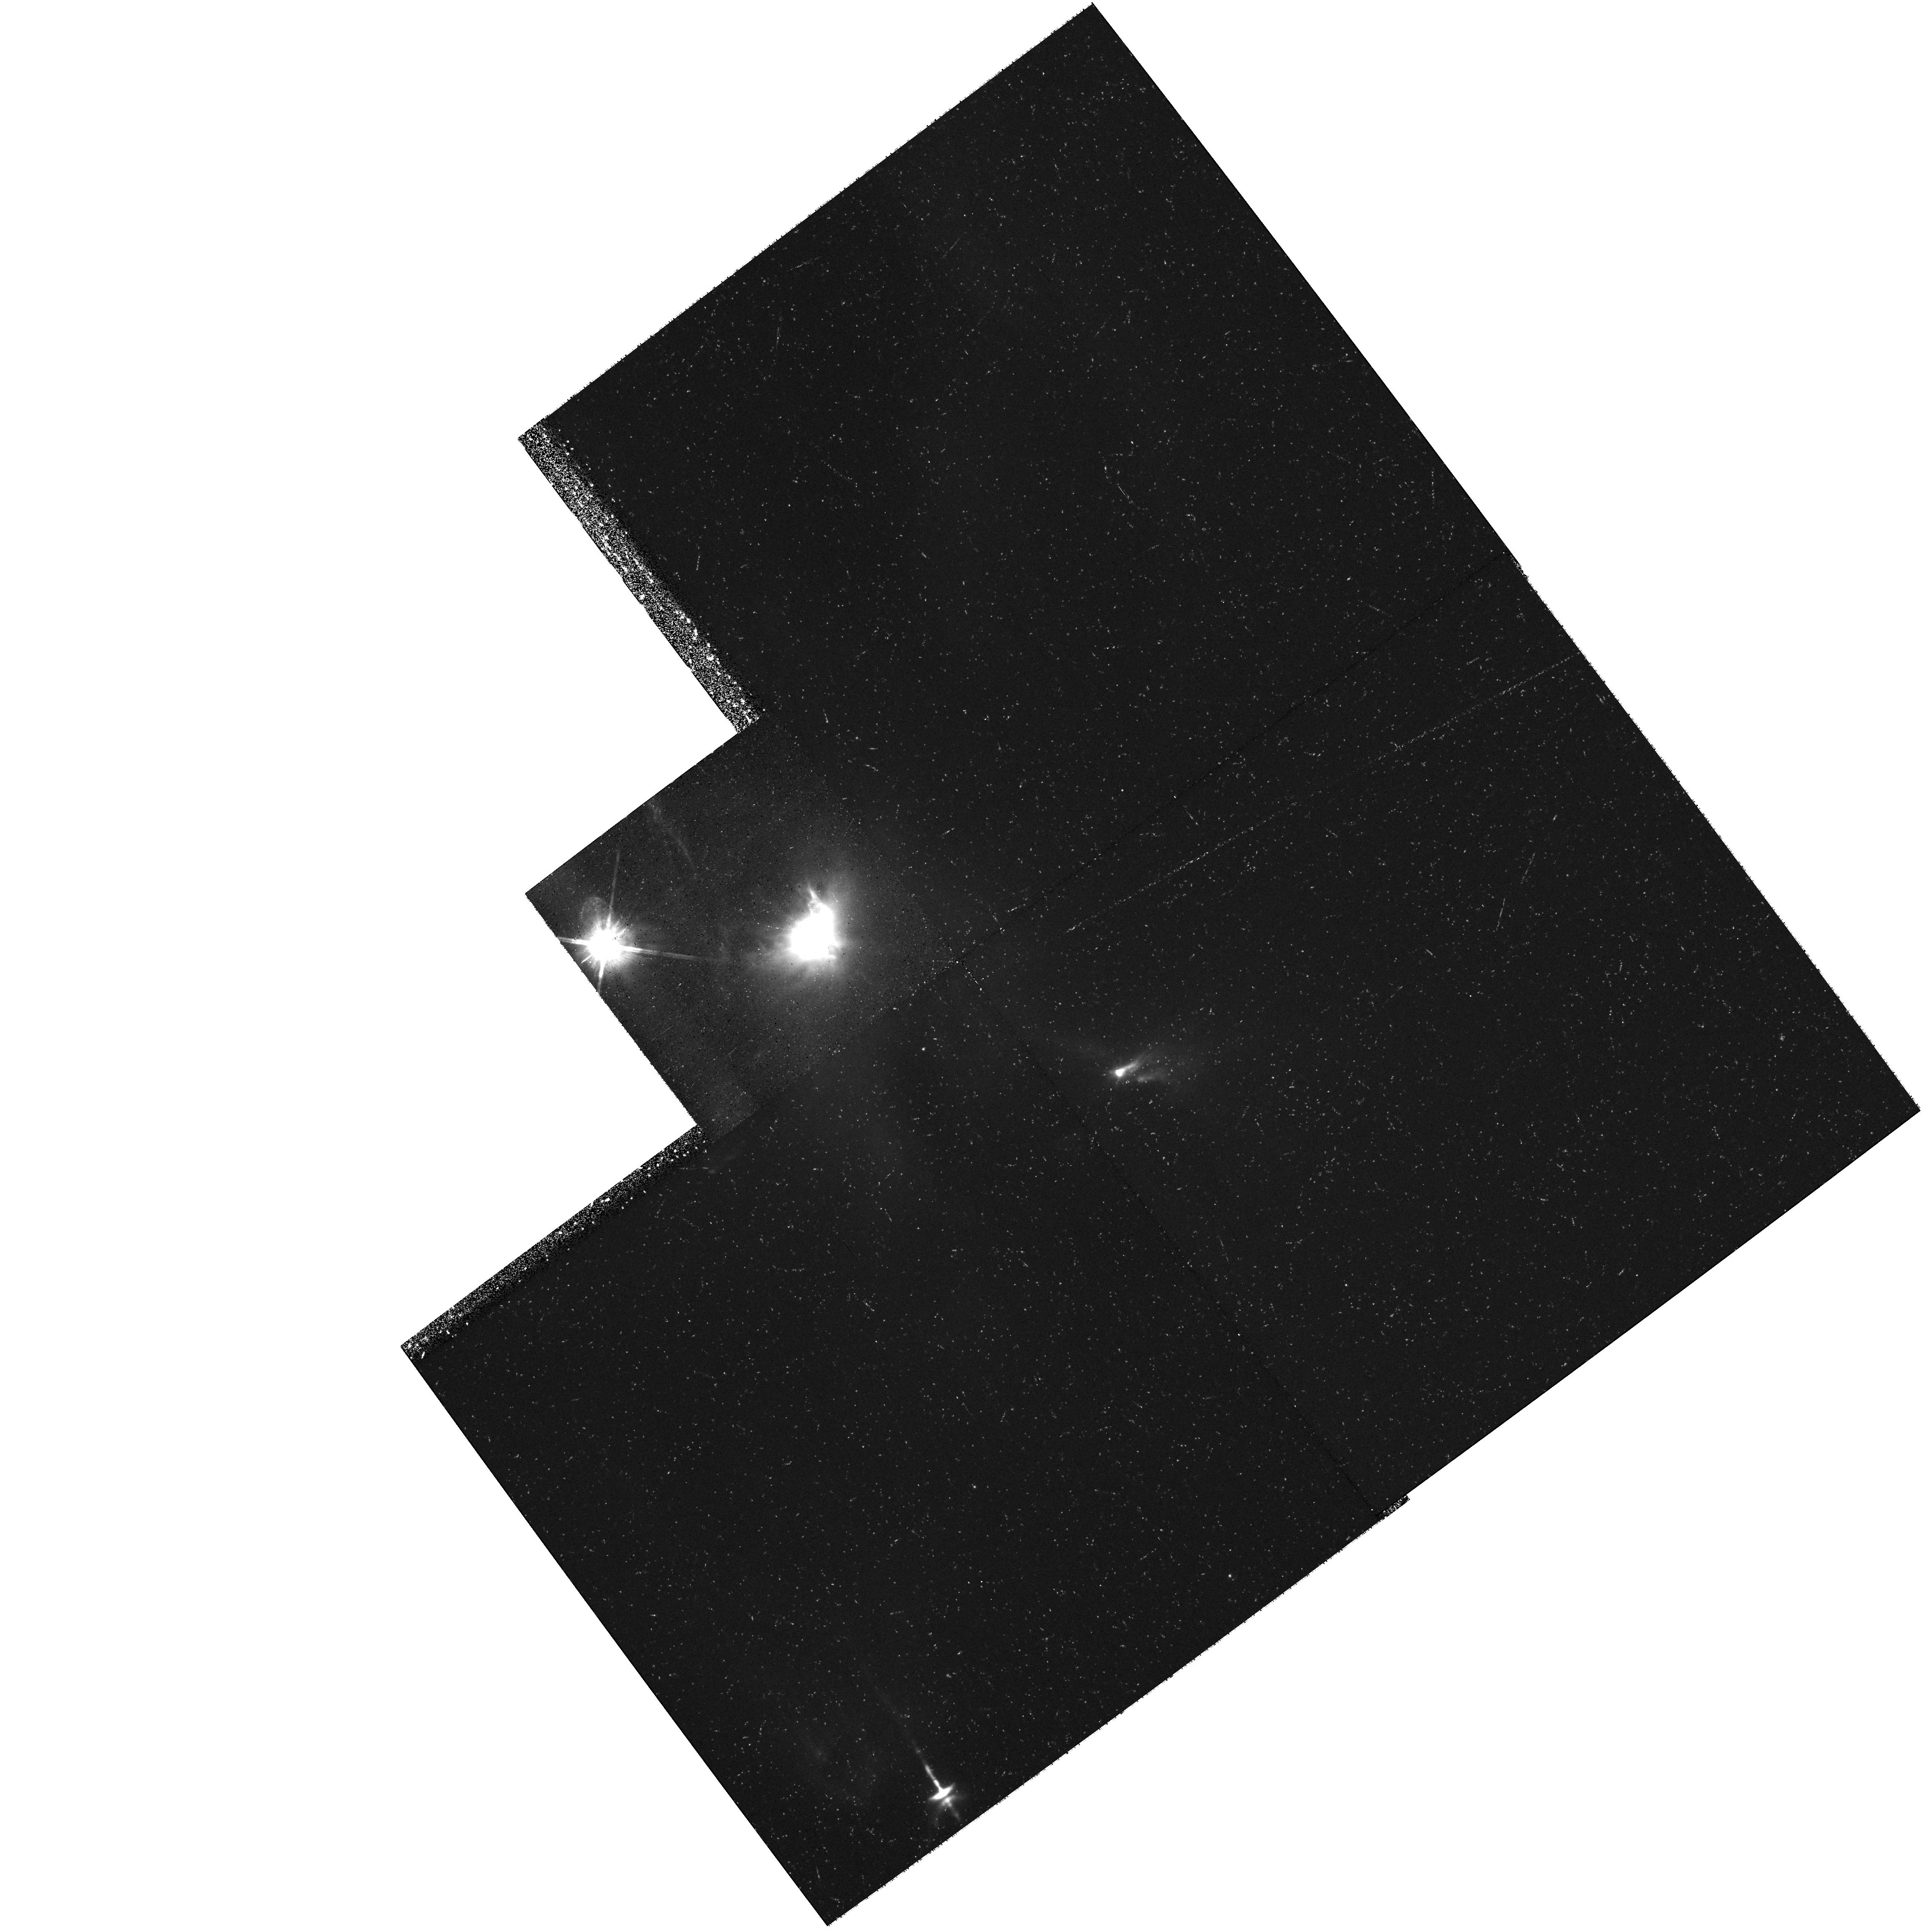
Target: XZ-TAU-OFFSET
Instrument: WFPC2/PC
Filter: F675W
Exposure: 34 min
Observation ID: hst_8771_03_wfpc2_pc_f675w_u68503

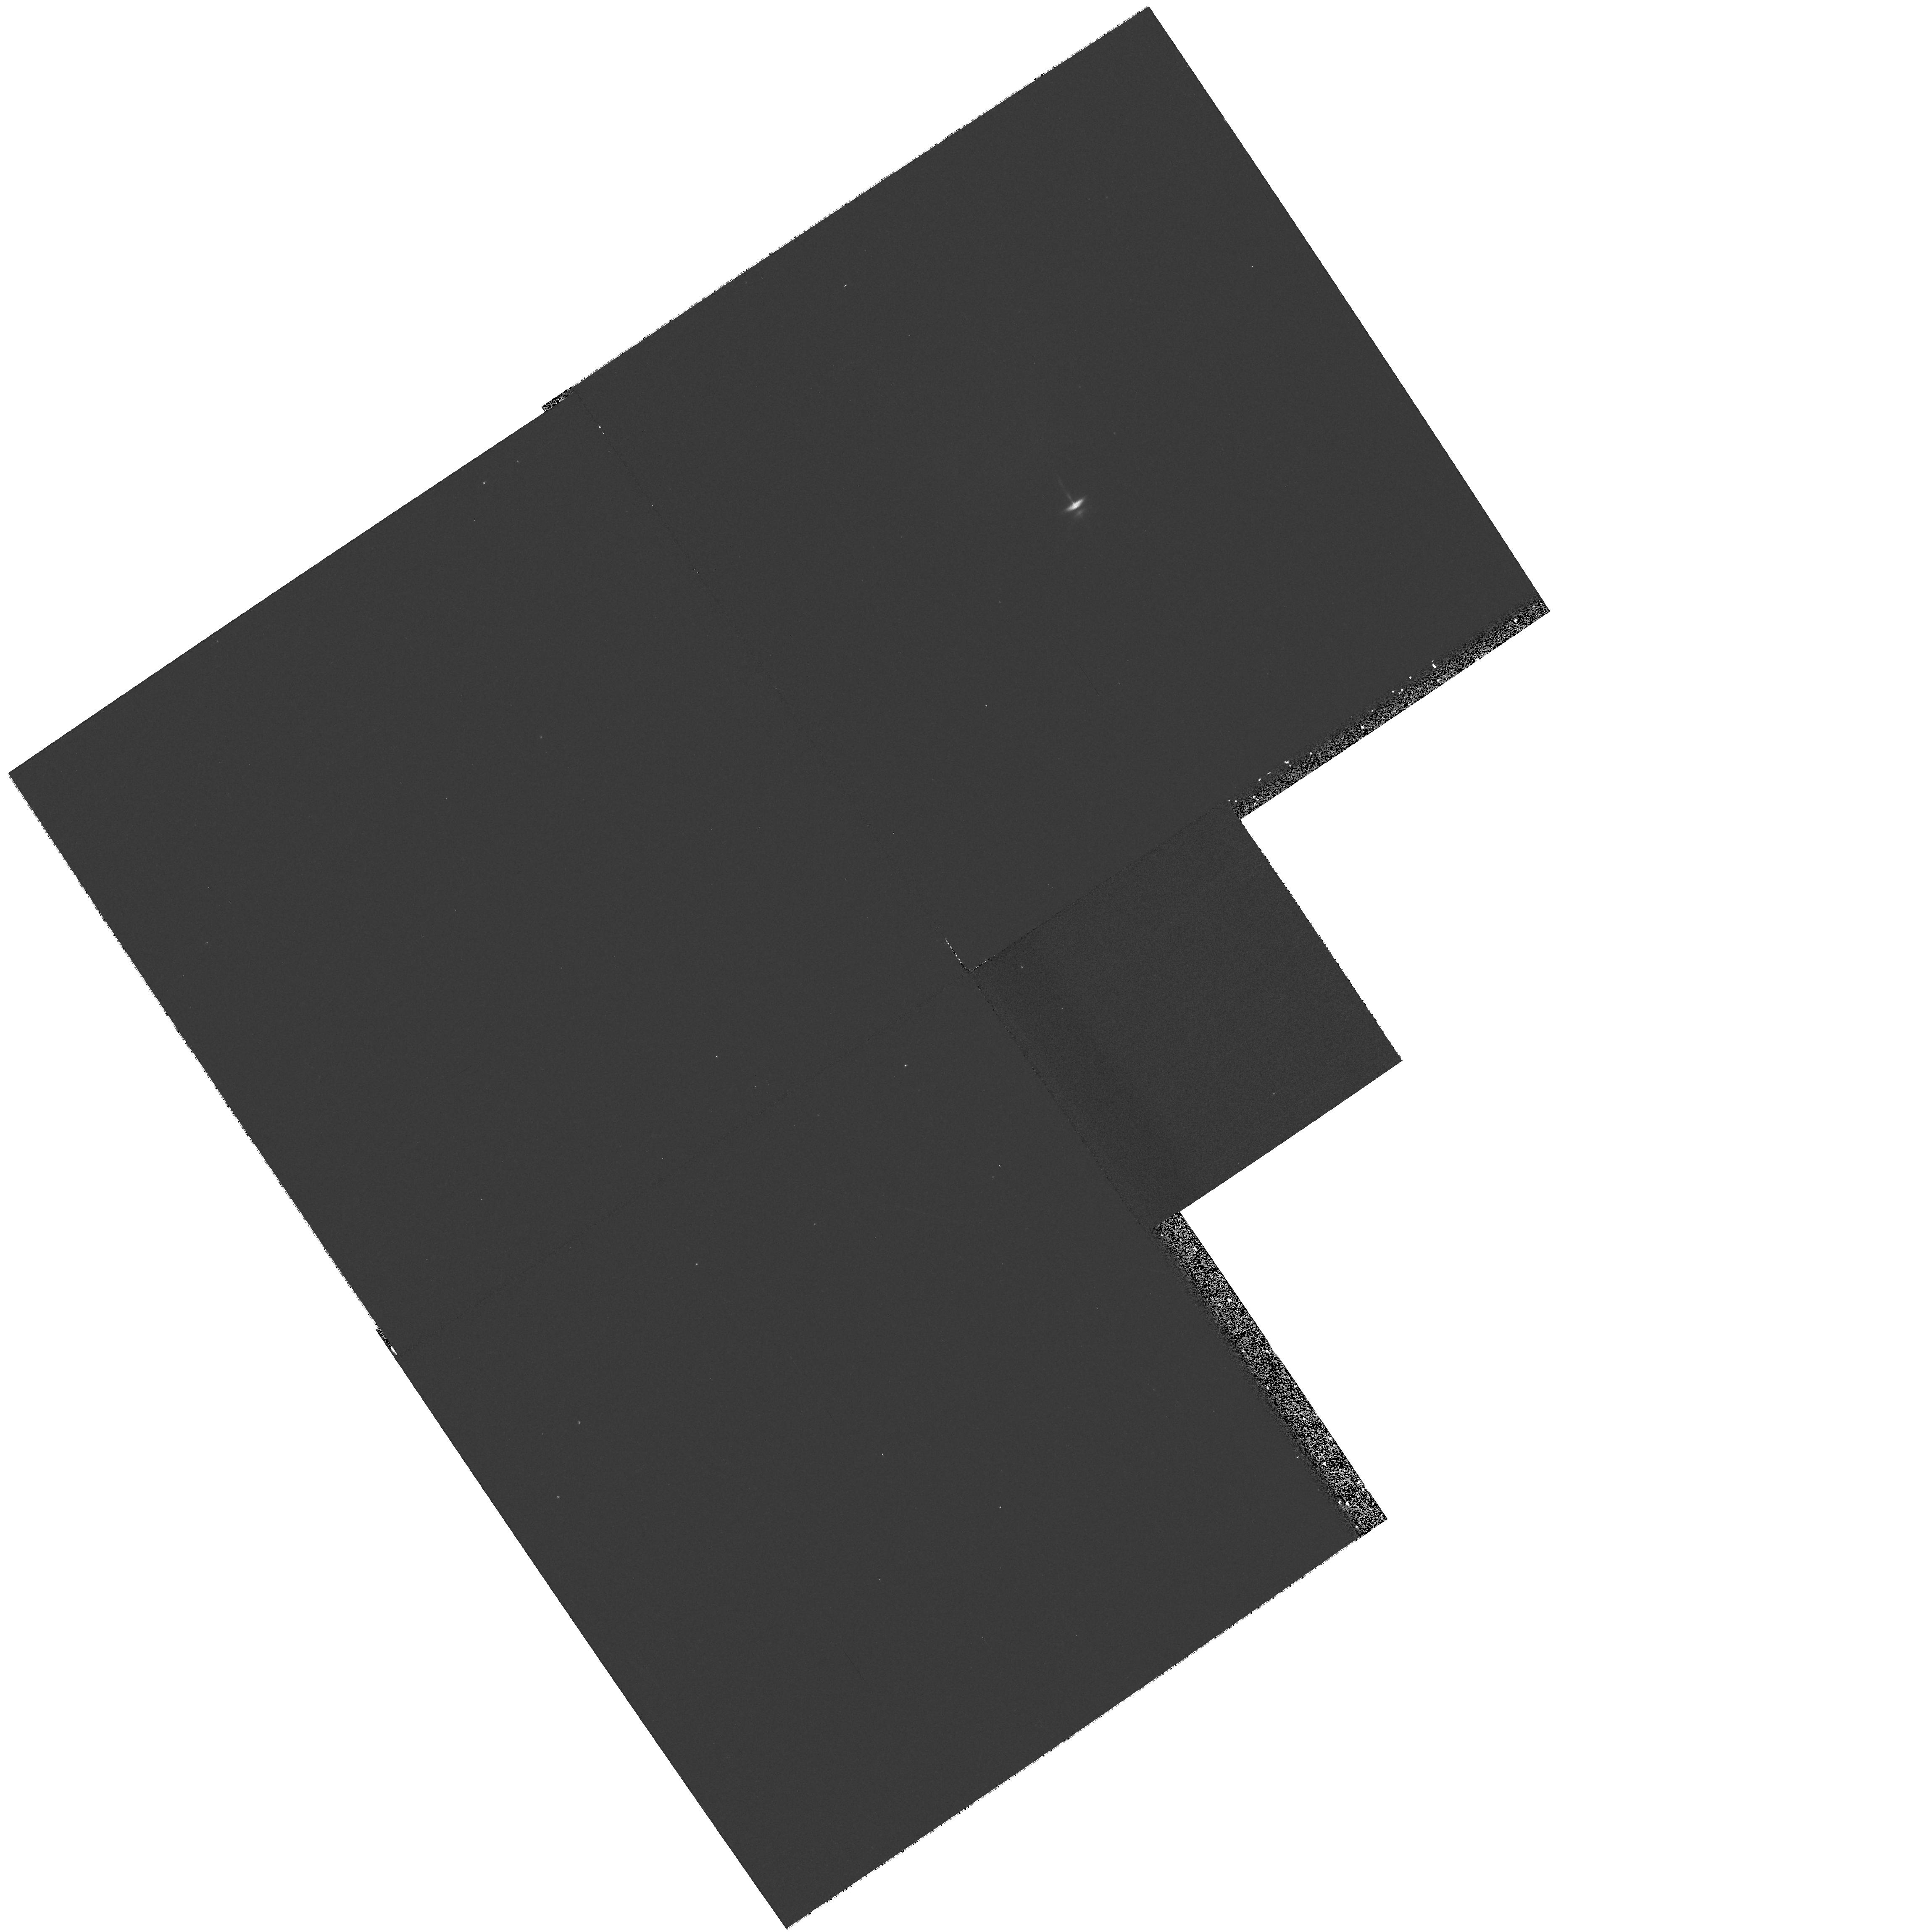
Target: HH-30
Instrument: WFPC2/PC
Filter: F555W
Exposure: 7 min
Observation ID: hst_8771_04_wfpc2_pc_f555w_u68504

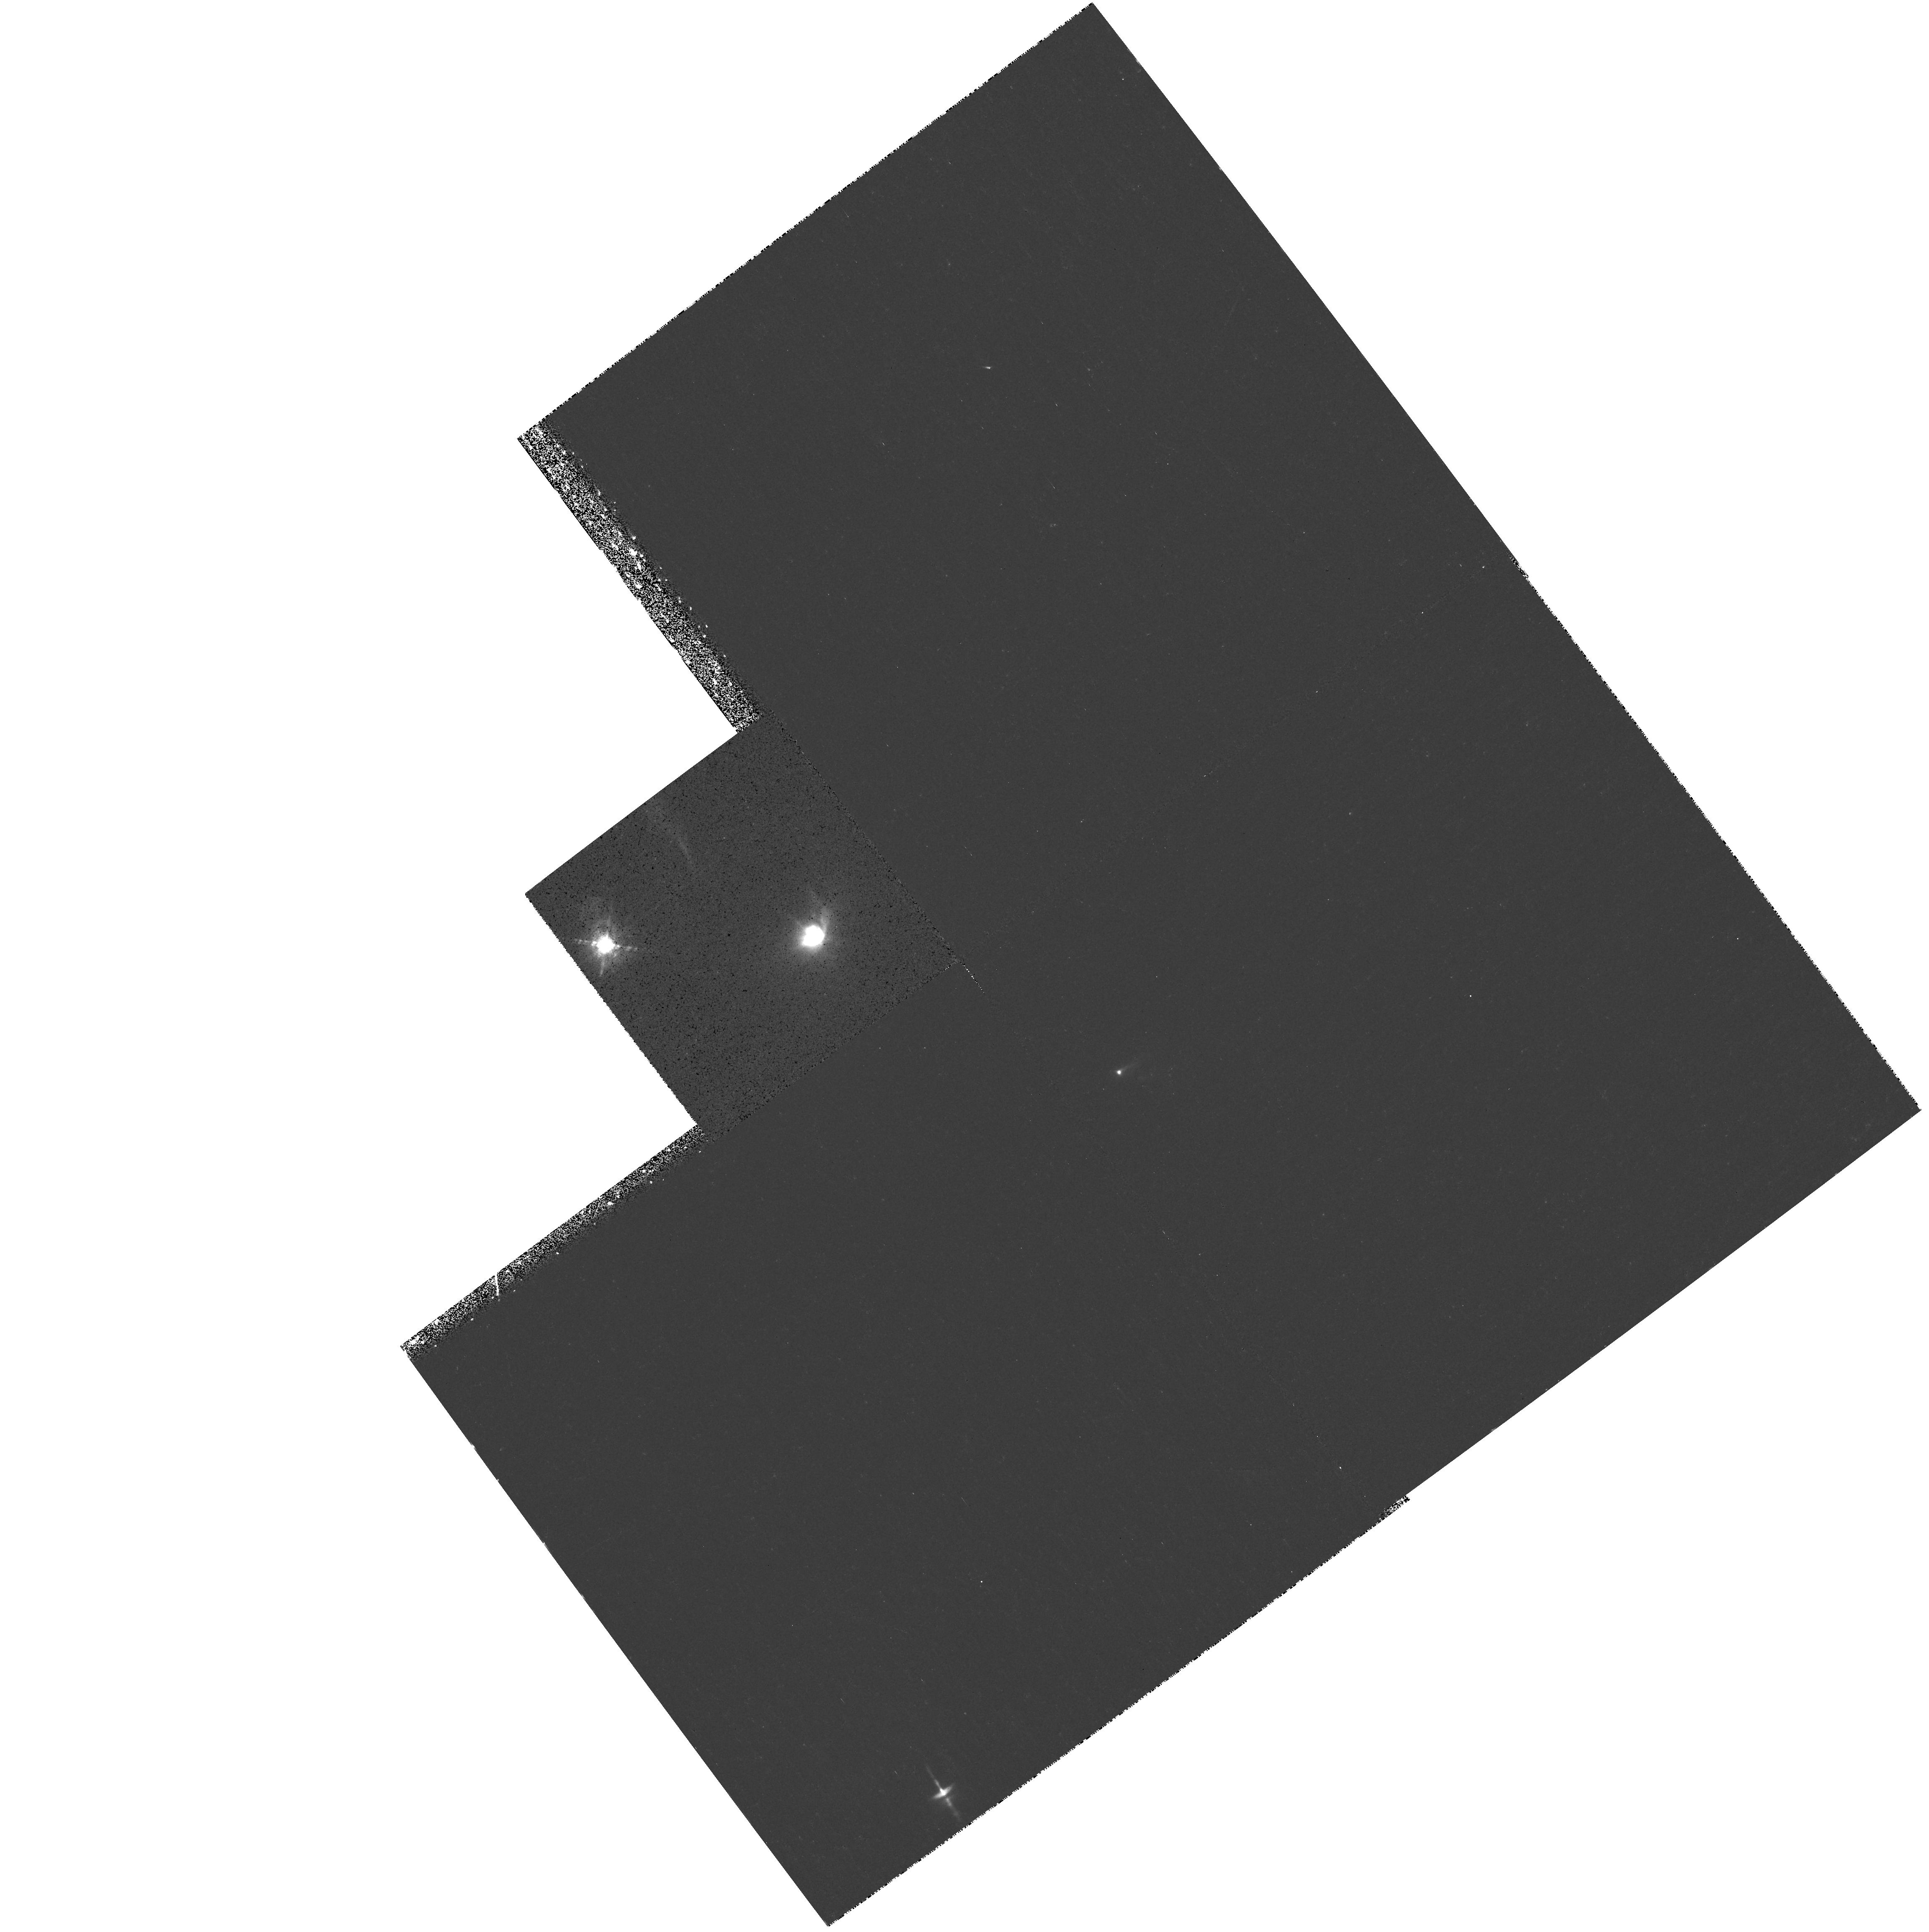
Target: XZ-TAU-OFFSET
Instrument: WFPC2/PC
Filter: F656N
Exposure: 35 min
Observation ID: hst_8771_03_wfpc2_pc_f656n_u68503

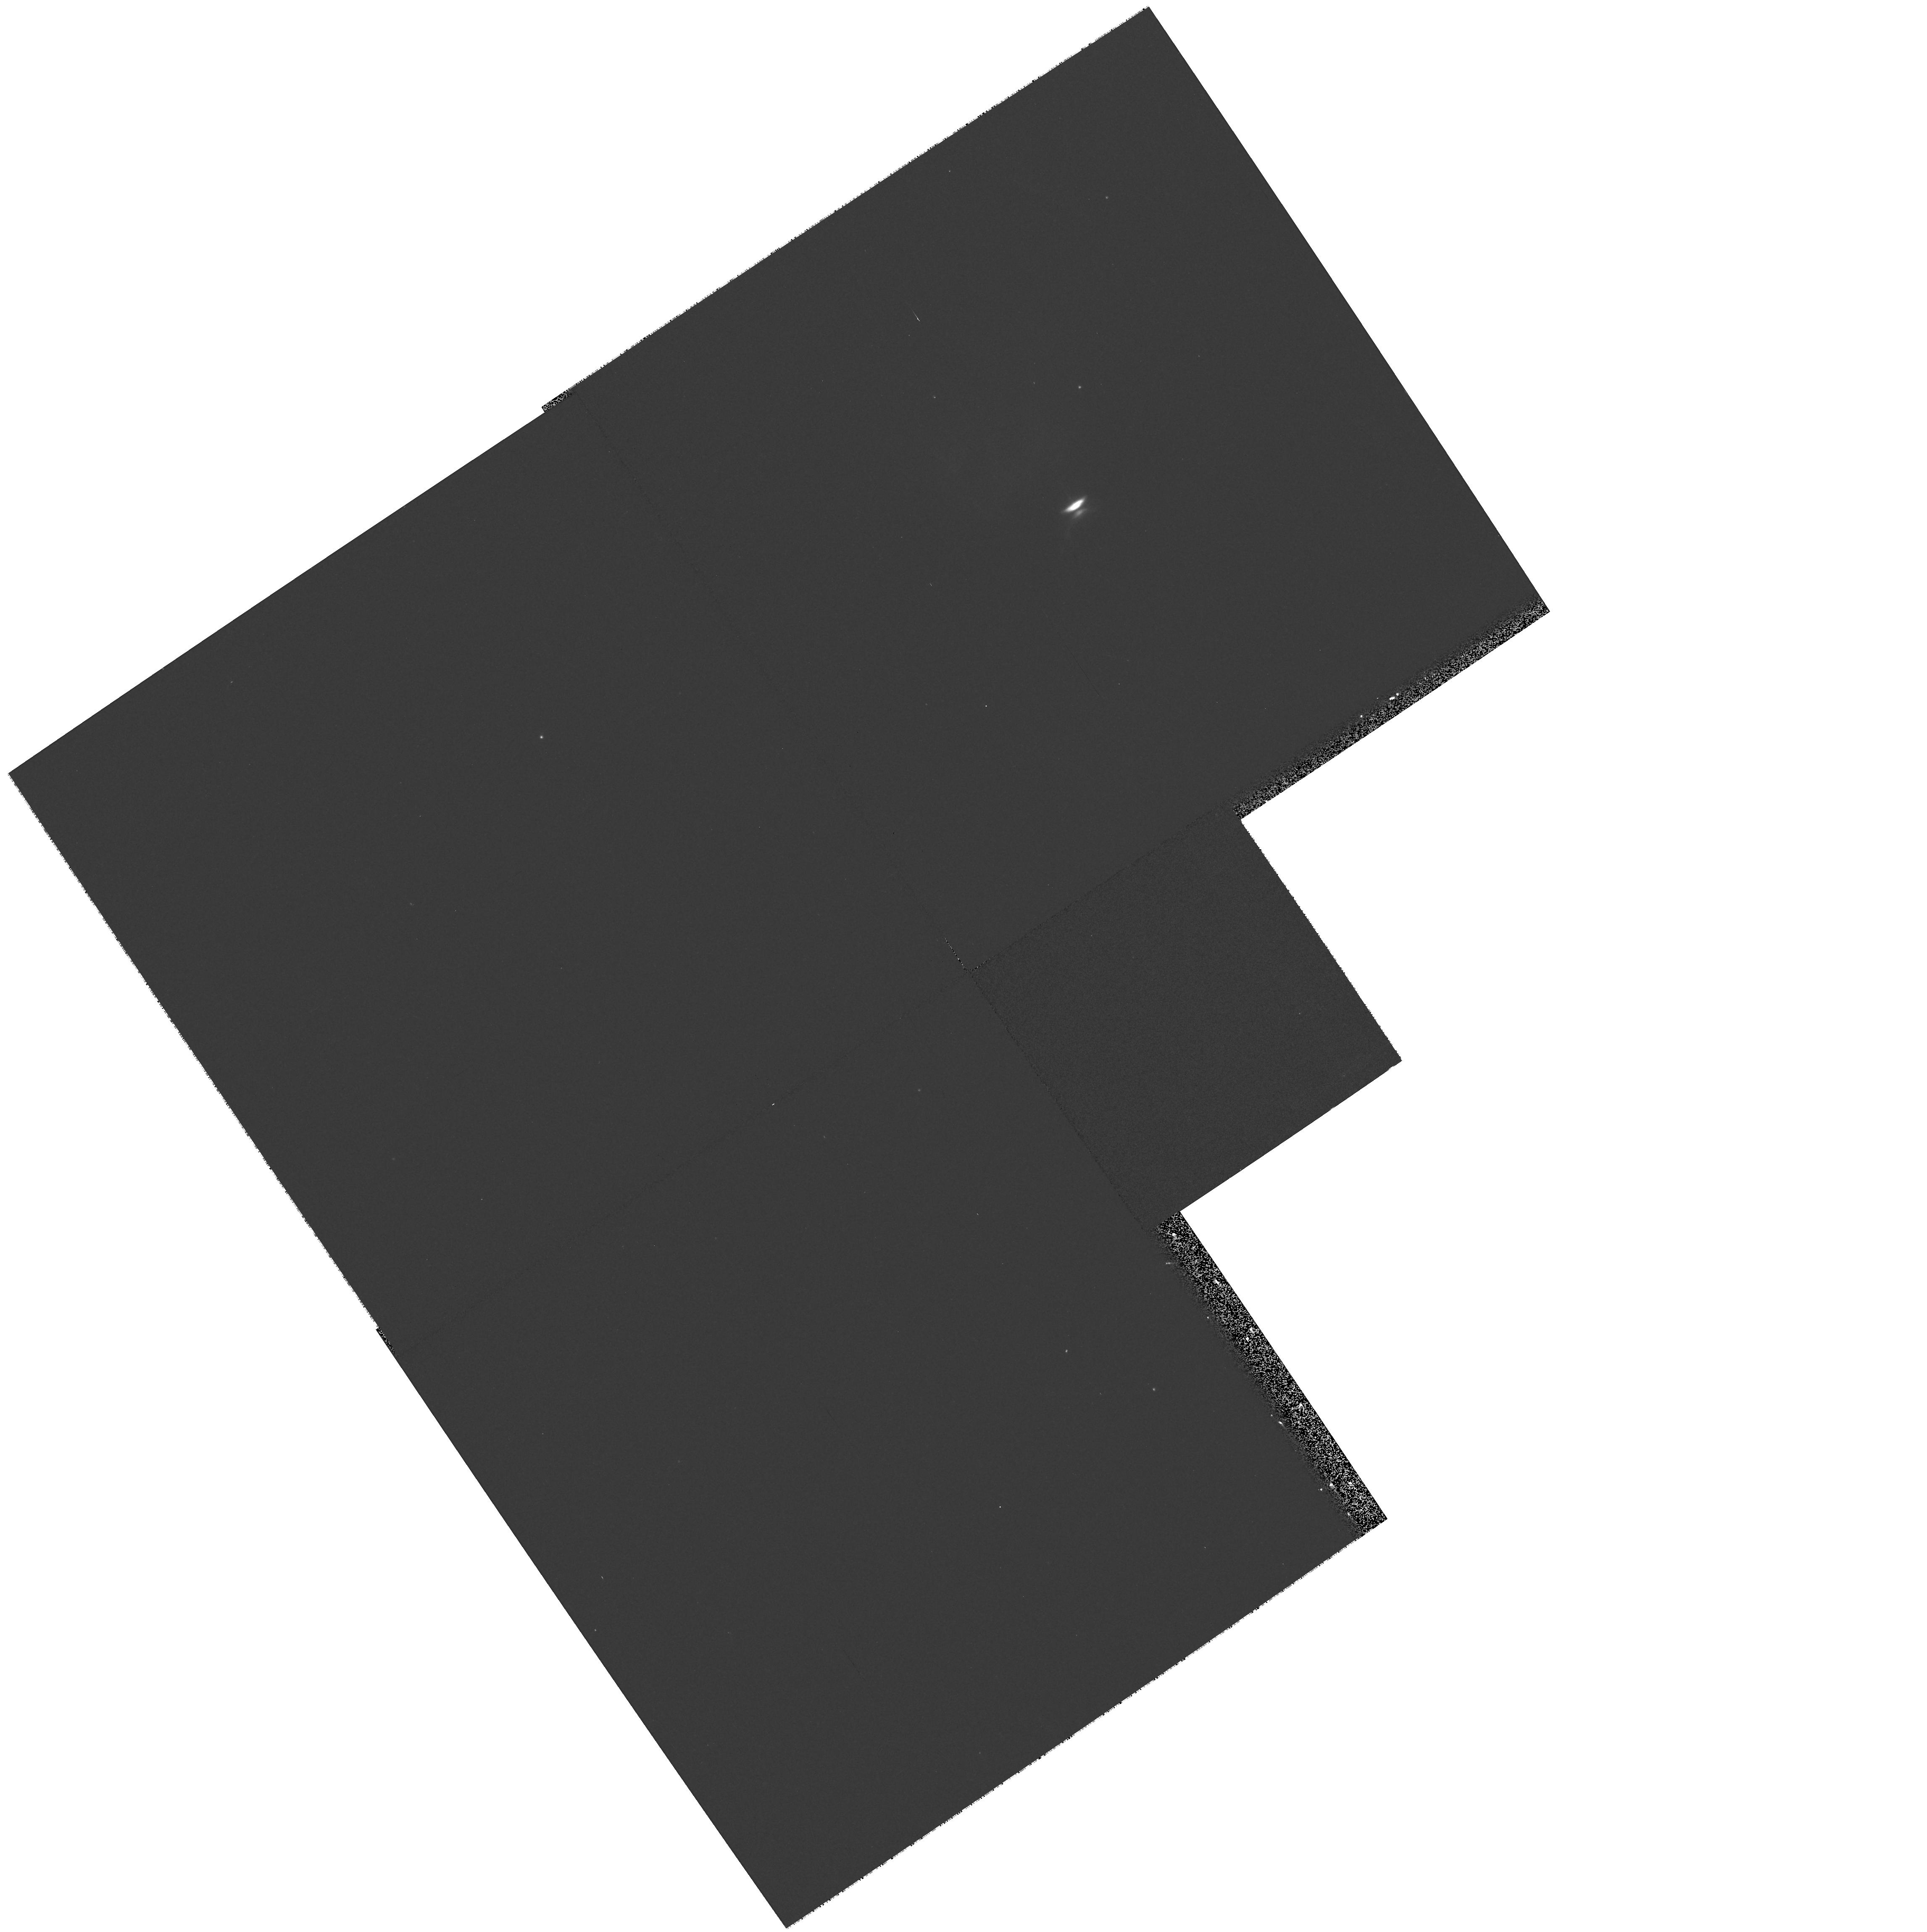
Target: HH-30
Instrument: WFPC2/PC
Filter: F814W
Exposure: 7 min
Observation ID: hst_8771_04_wfpc2_pc_f814w_u68504

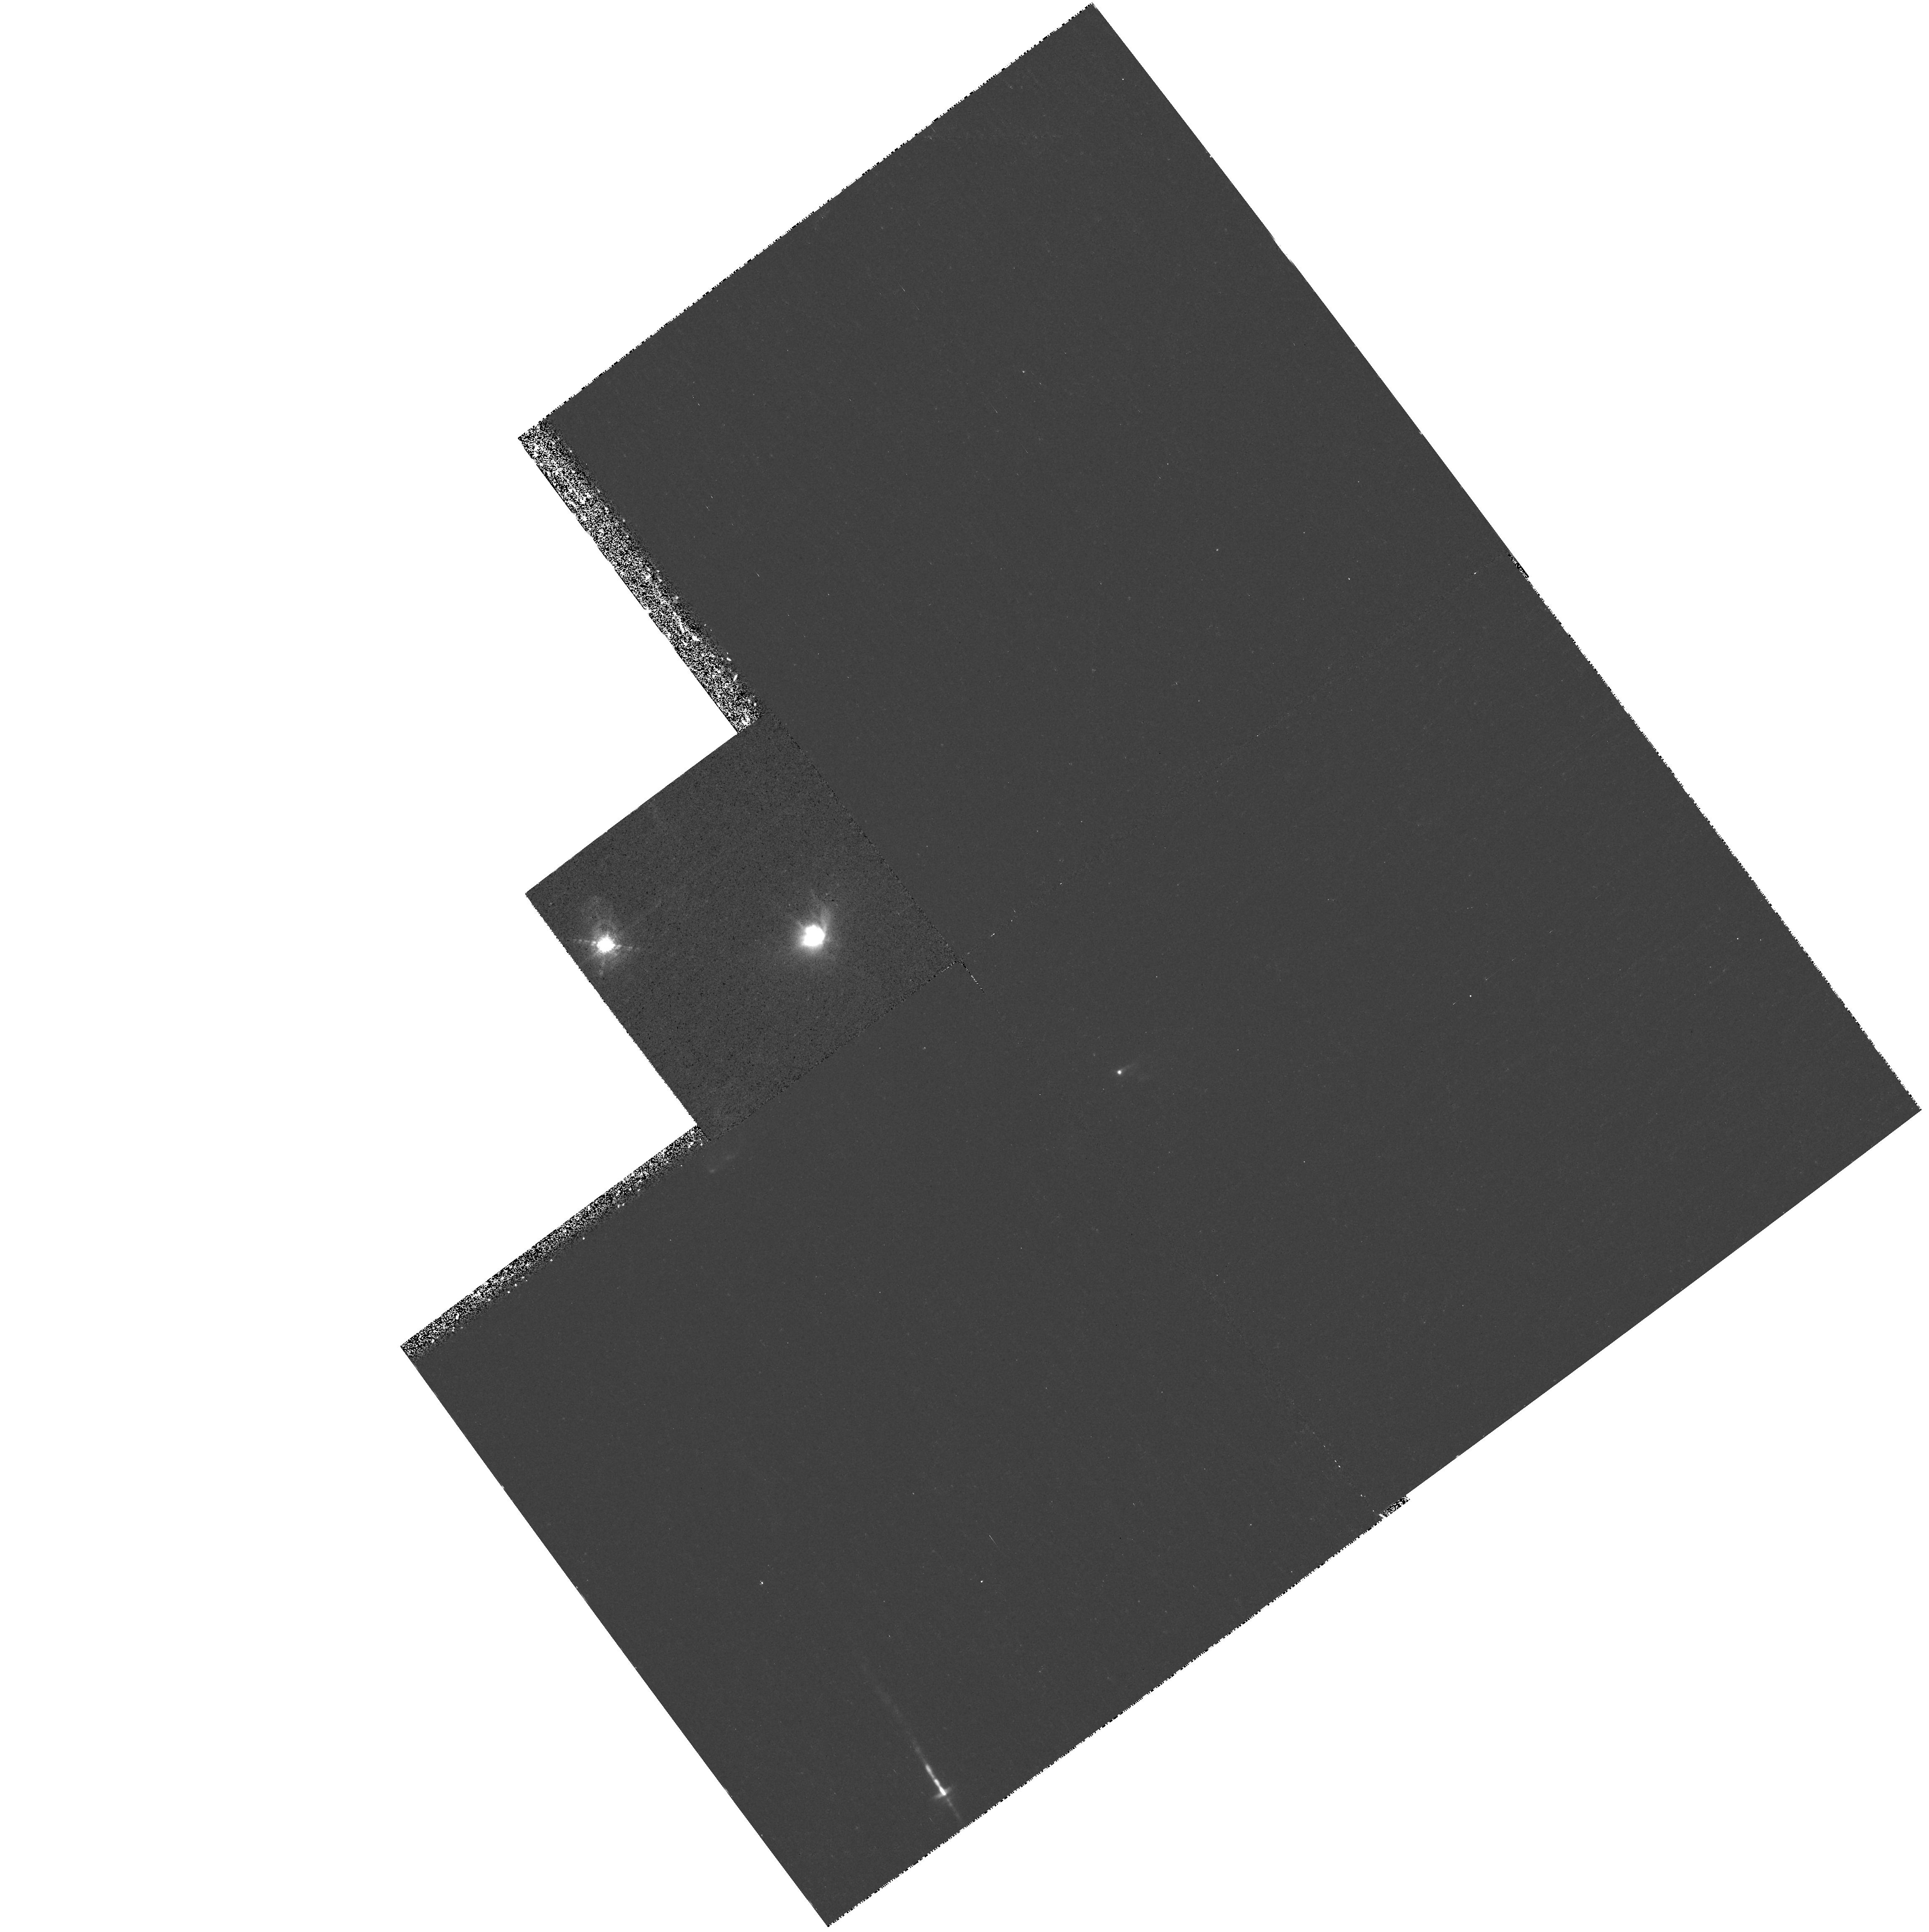
Target: XZ-TAU-OFFSET
Instrument: WFPC2/PC
Filter: F673N
Exposure: 36 min
Observation ID: hst_8771_03_wfpc2_pc_f673n_u68503

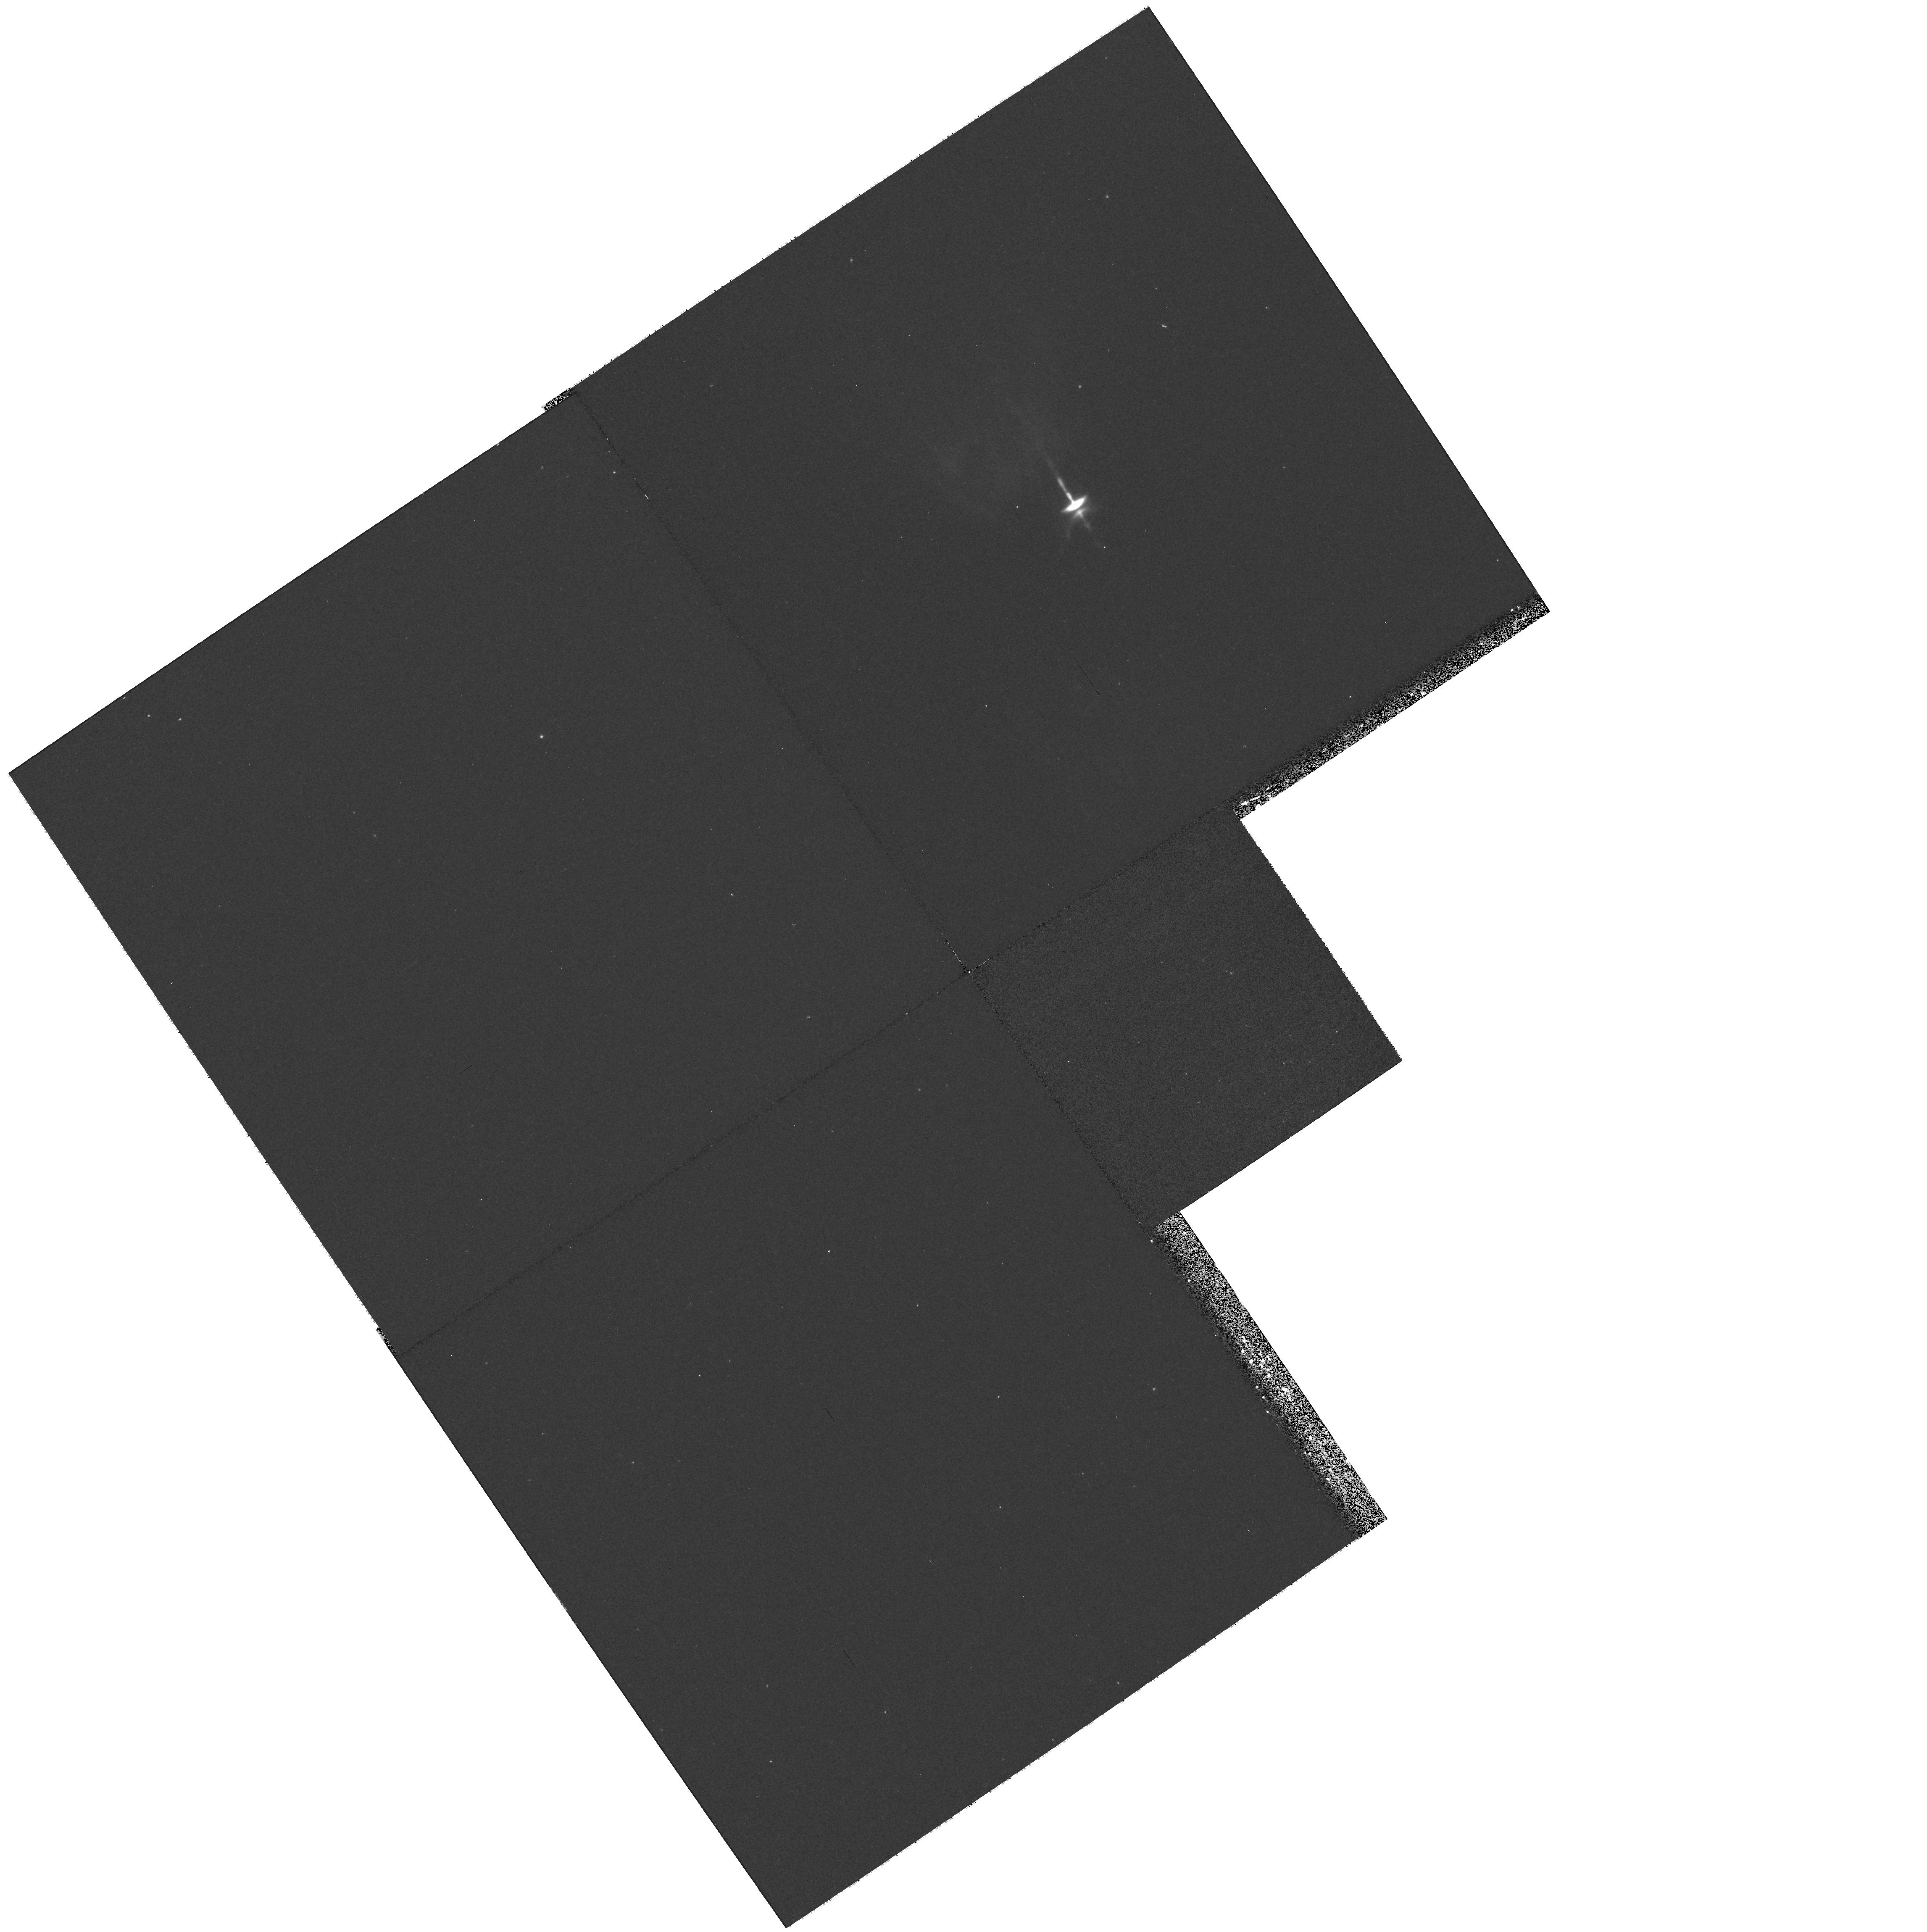
Target: HH-30
Instrument: WFPC2/PC
Filter: F675W
Exposure: 12 min
Observation ID: hst_8771_04_wfpc2_pc_f675w_u68504

DEVELOPMENT AND EVOLUTION OF YSO OUTFLOWS AND JETS, cycle 9 (PI: Burrows, Christopher J.)

XZ Tauri, HL Tauri, and HH 30 are three young stars which can be observed simultaneously in a single WFPC2 pointing. Broad-band HST imaging has revealed that the XZ Tauri binary is the source of an elongated bubble of emission nebulosity nearly 5" long. In new images of these objects obtained in March 1998, we discovered that the XZ Tau bubble had expanded significantly and had become markedly limb-brightened since 1995. This behavior suggests that we are witnessing, for the first time, the earliest stages of development of a Herbig-Haro bowshock, perhaps the initial formation of its post-shock cooling zone. We propose to test this hypothesis with emission line imaging and temporal monitoring of the bubble's size and brightness. Simultaneously with the XZ Tau study, we will observe the jets and reflection nebulosities of HH 30 and HL Tauri. Monitoring of HH 30 is particularly important, as our 1998 imaging also revealed that a very large reflected light asymmetry has developed in this prototype young stellar object accretion disk system.